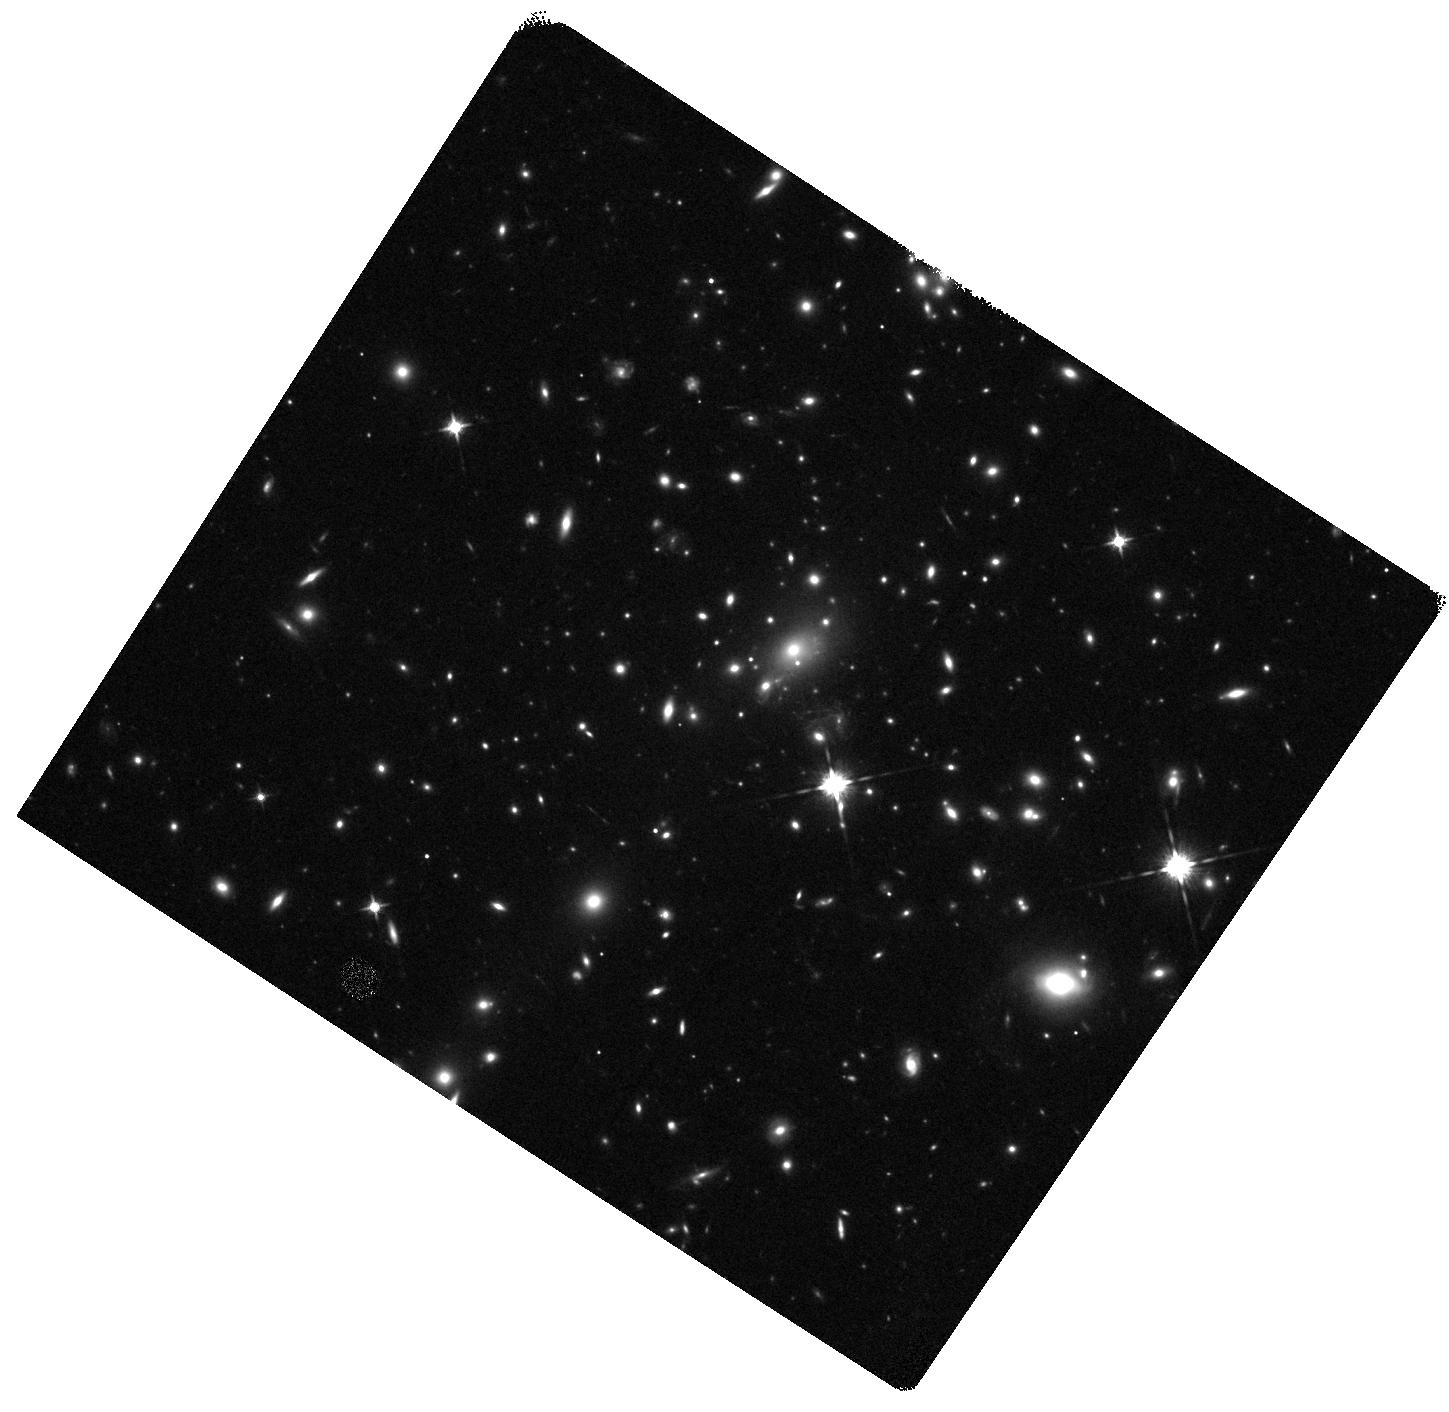
Target: CAUSTICCROSSINGCANDIDATE
Instrument: WFC3/IR
Filter: F125W
Exposure: 20 min
Observation ID: hst_14528_03_wfc3_ir_f125w_id4q03

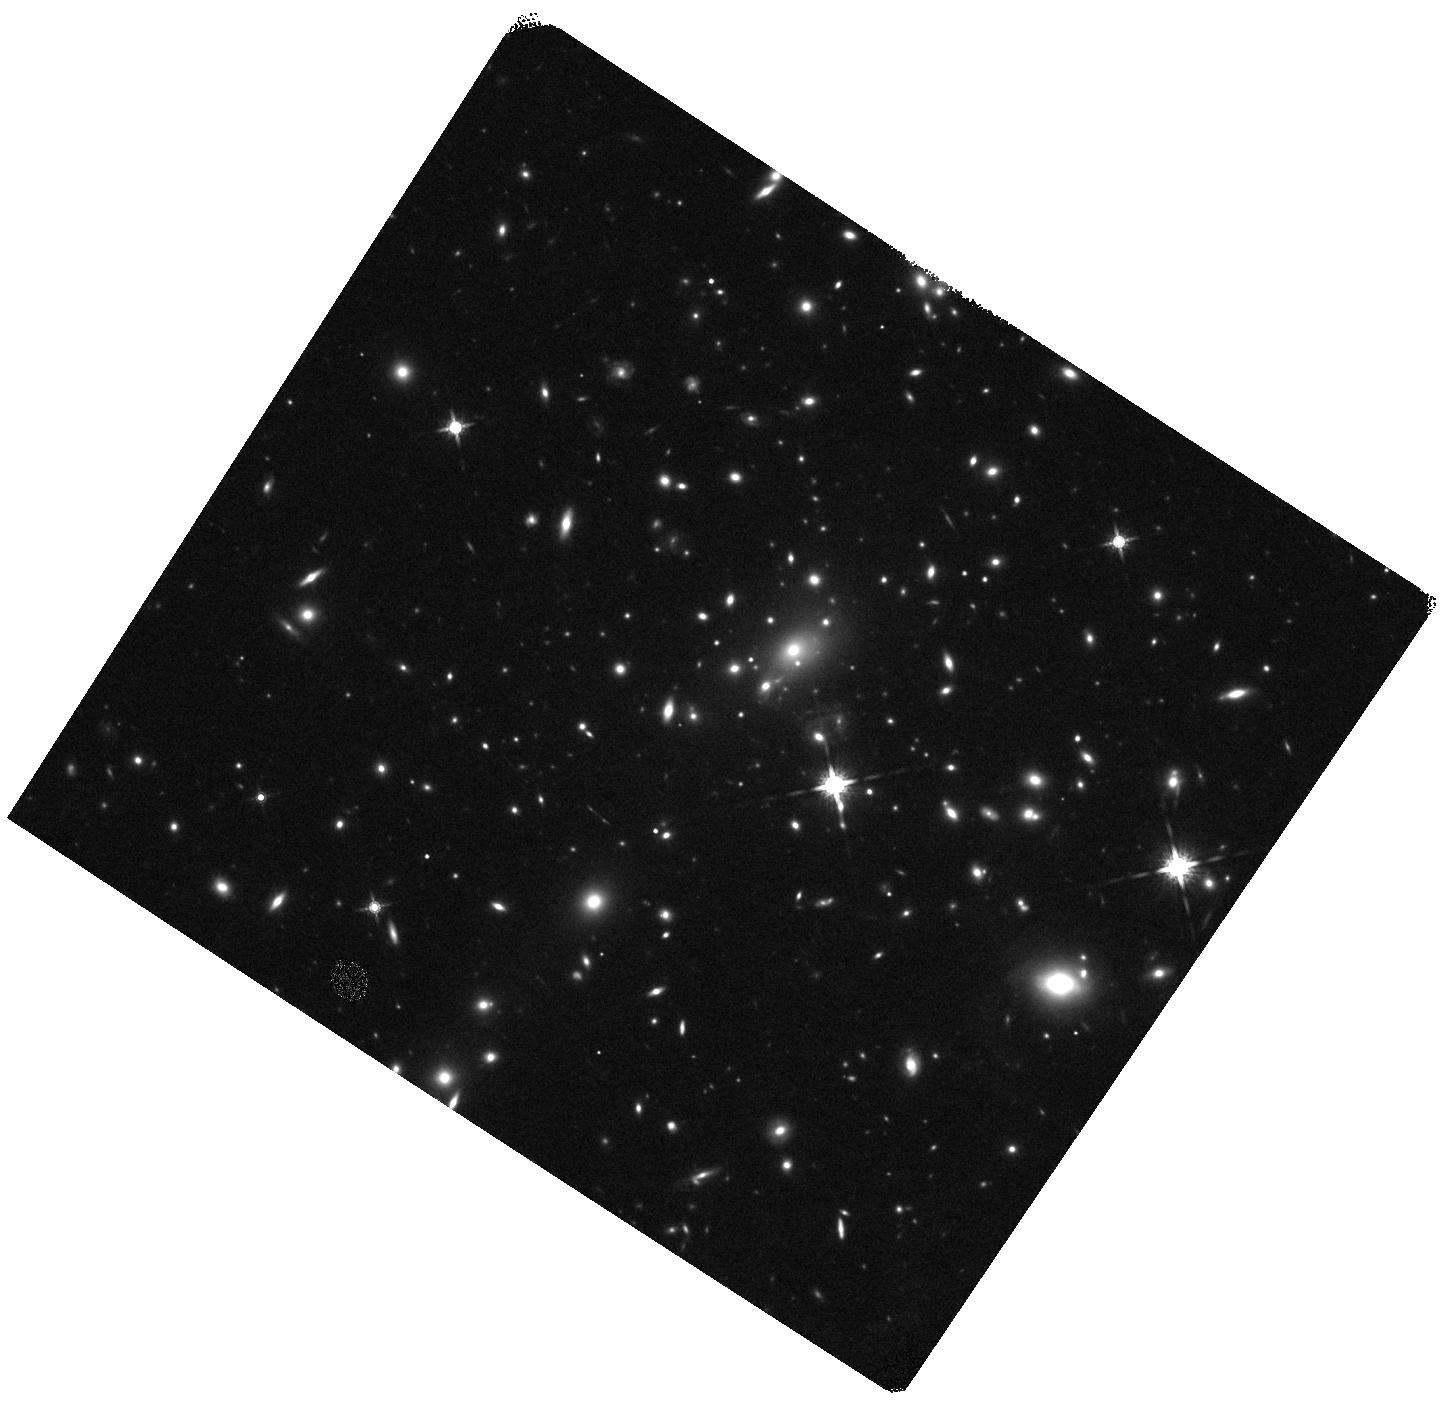
Target: CAUSTICCROSSINGCANDIDATE
Instrument: WFC3/IR
Filter: F160W
Exposure: 20 min
Observation ID: hst_14528_04_wfc3_ir_f160w_id4q04

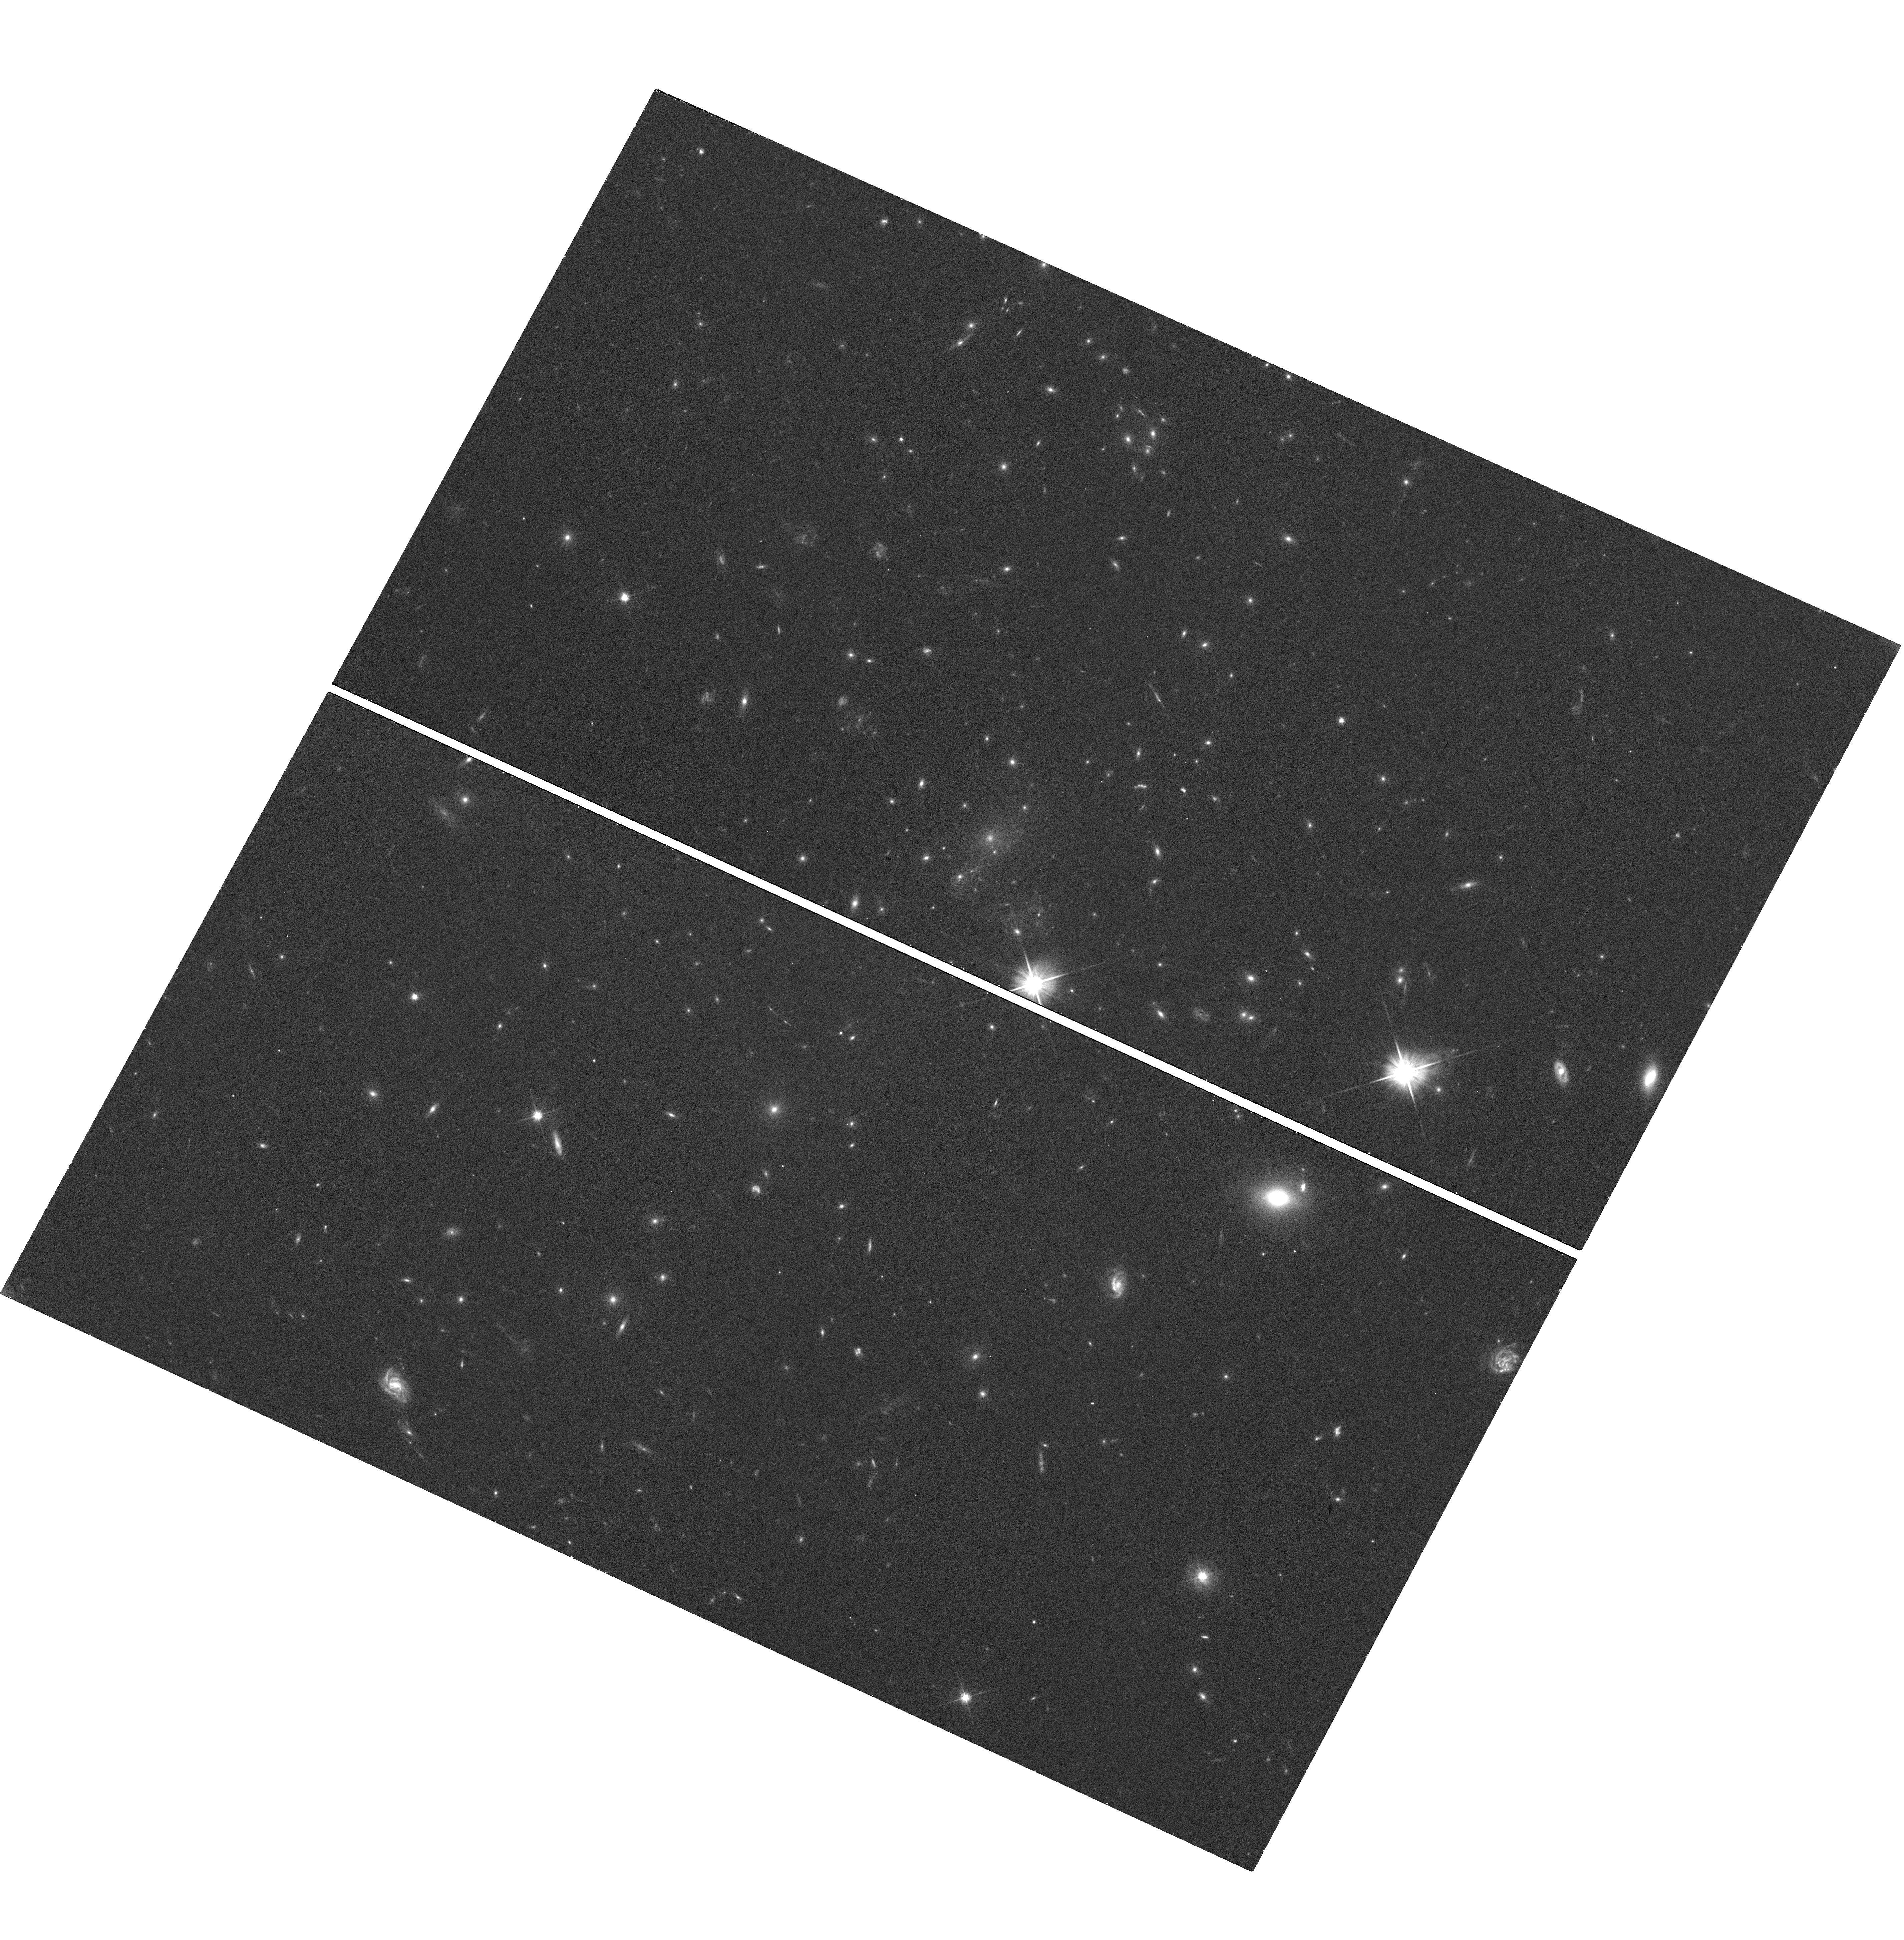
Target: CAUSTICCROSSINGCANDIDATE
Instrument: WFC3/UVIS
Filter: F606W
Exposure: 19 min
Observation ID: hst_14528_01_wfc3_uvis_f606w_id4q01

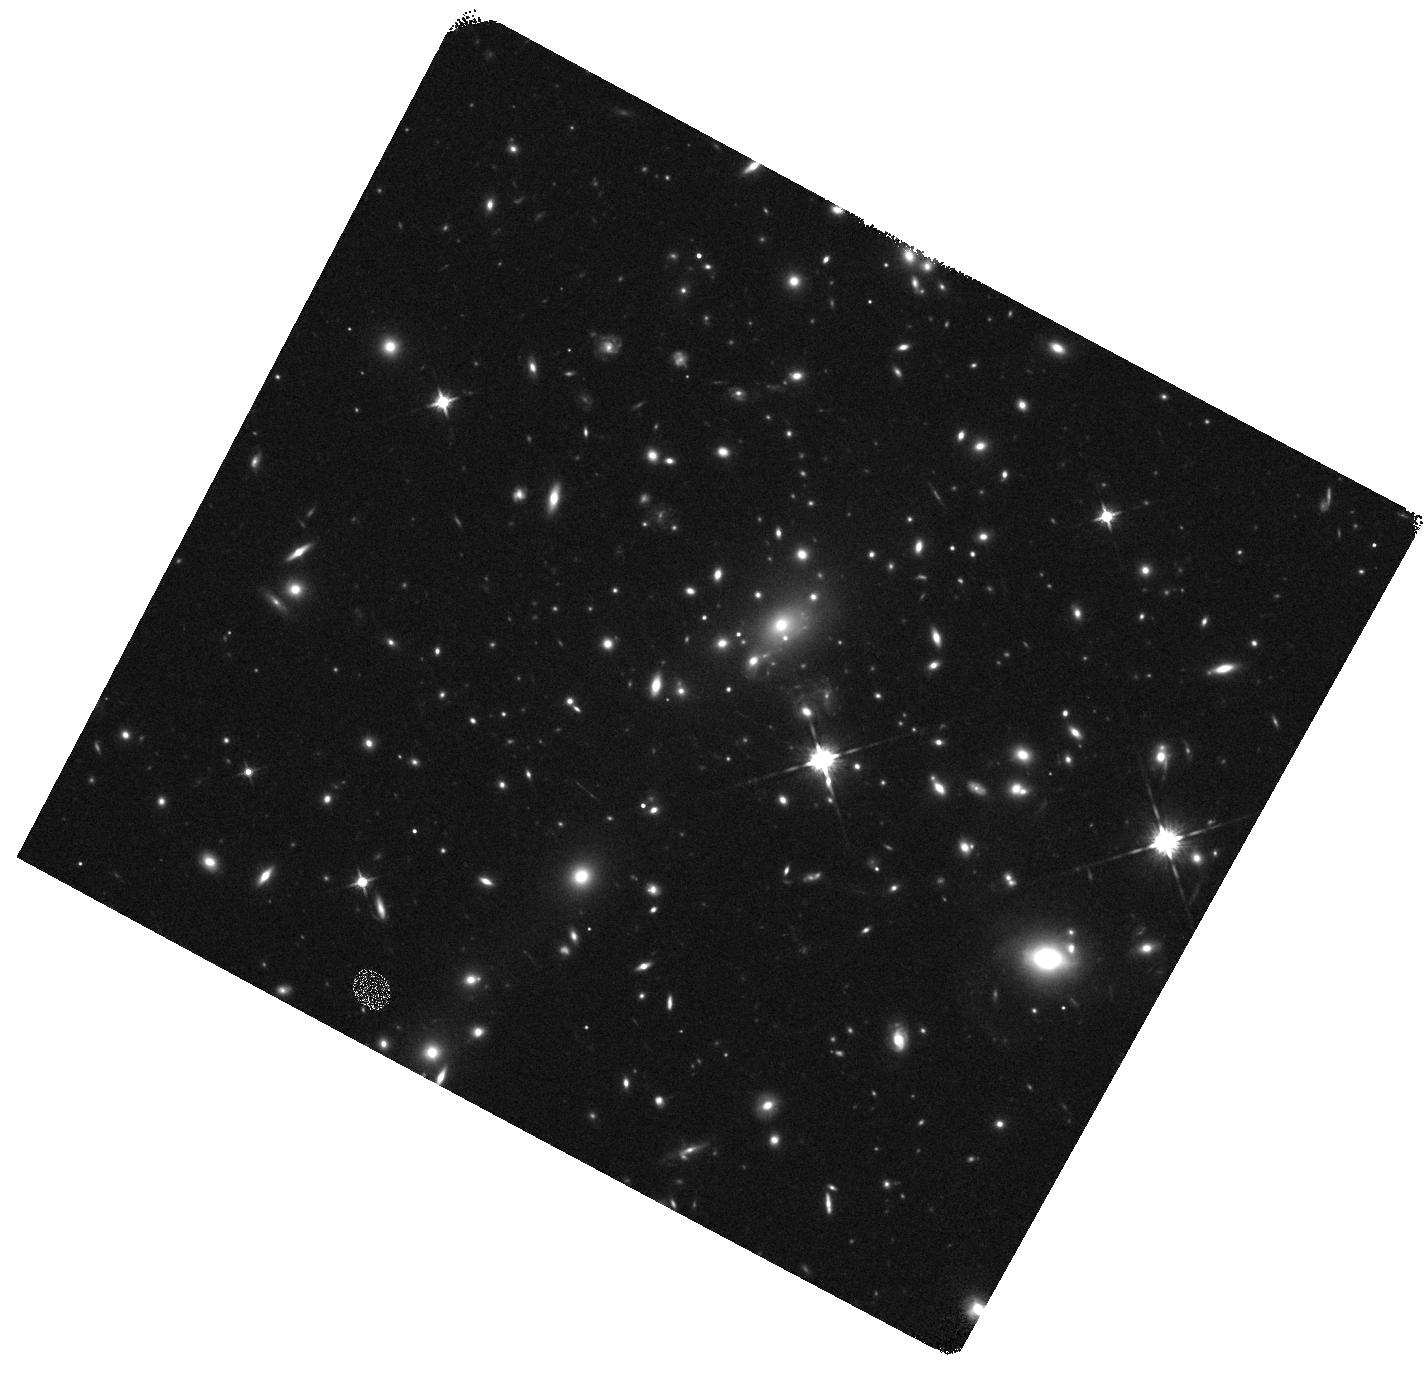
Target: CAUSTICCROSSINGCANDIDATE
Instrument: WFC3/IR
Filter: F125W
Exposure: 20 min
Observation ID: hst_14528_02_wfc3_ir_f125w_id4q02

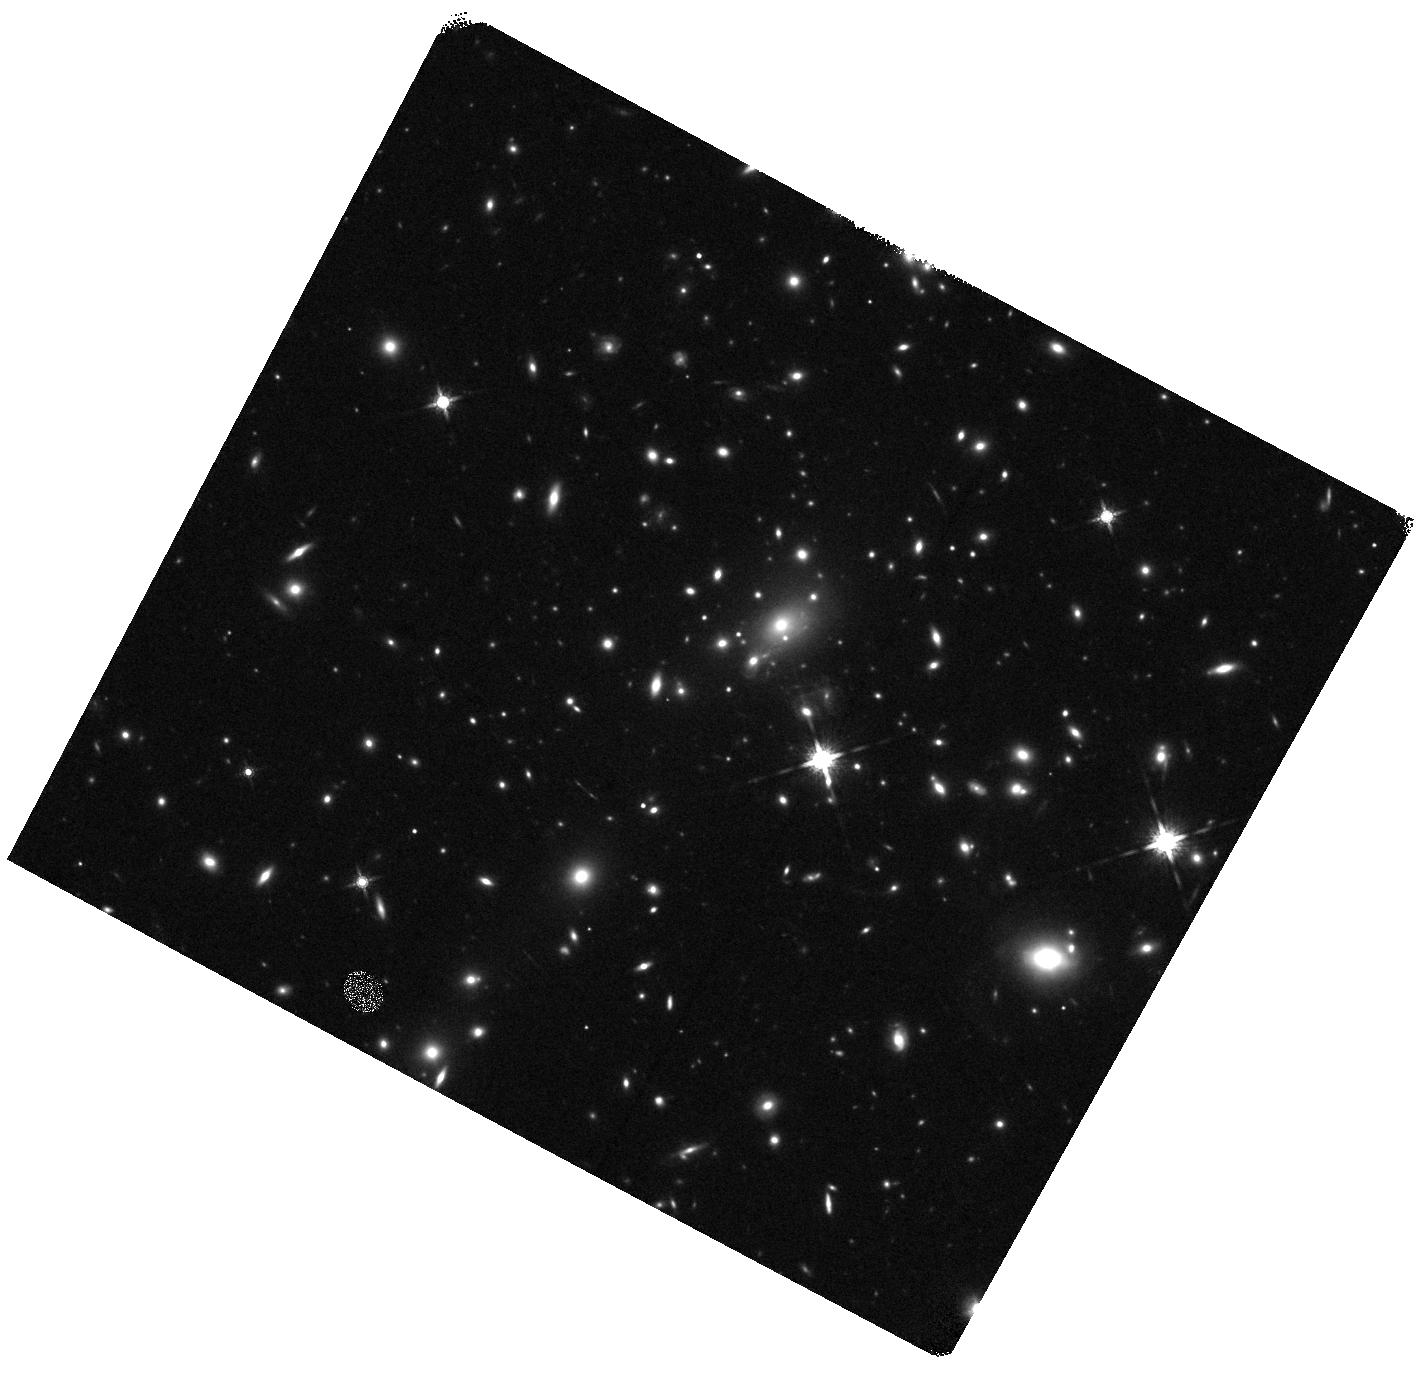
Target: CAUSTICCROSSINGCANDIDATE
Instrument: WFC3/IR
Filter: F160W
Exposure: 20 min
Observation ID: hst_14528_02_wfc3_ir_f160w_id4q02

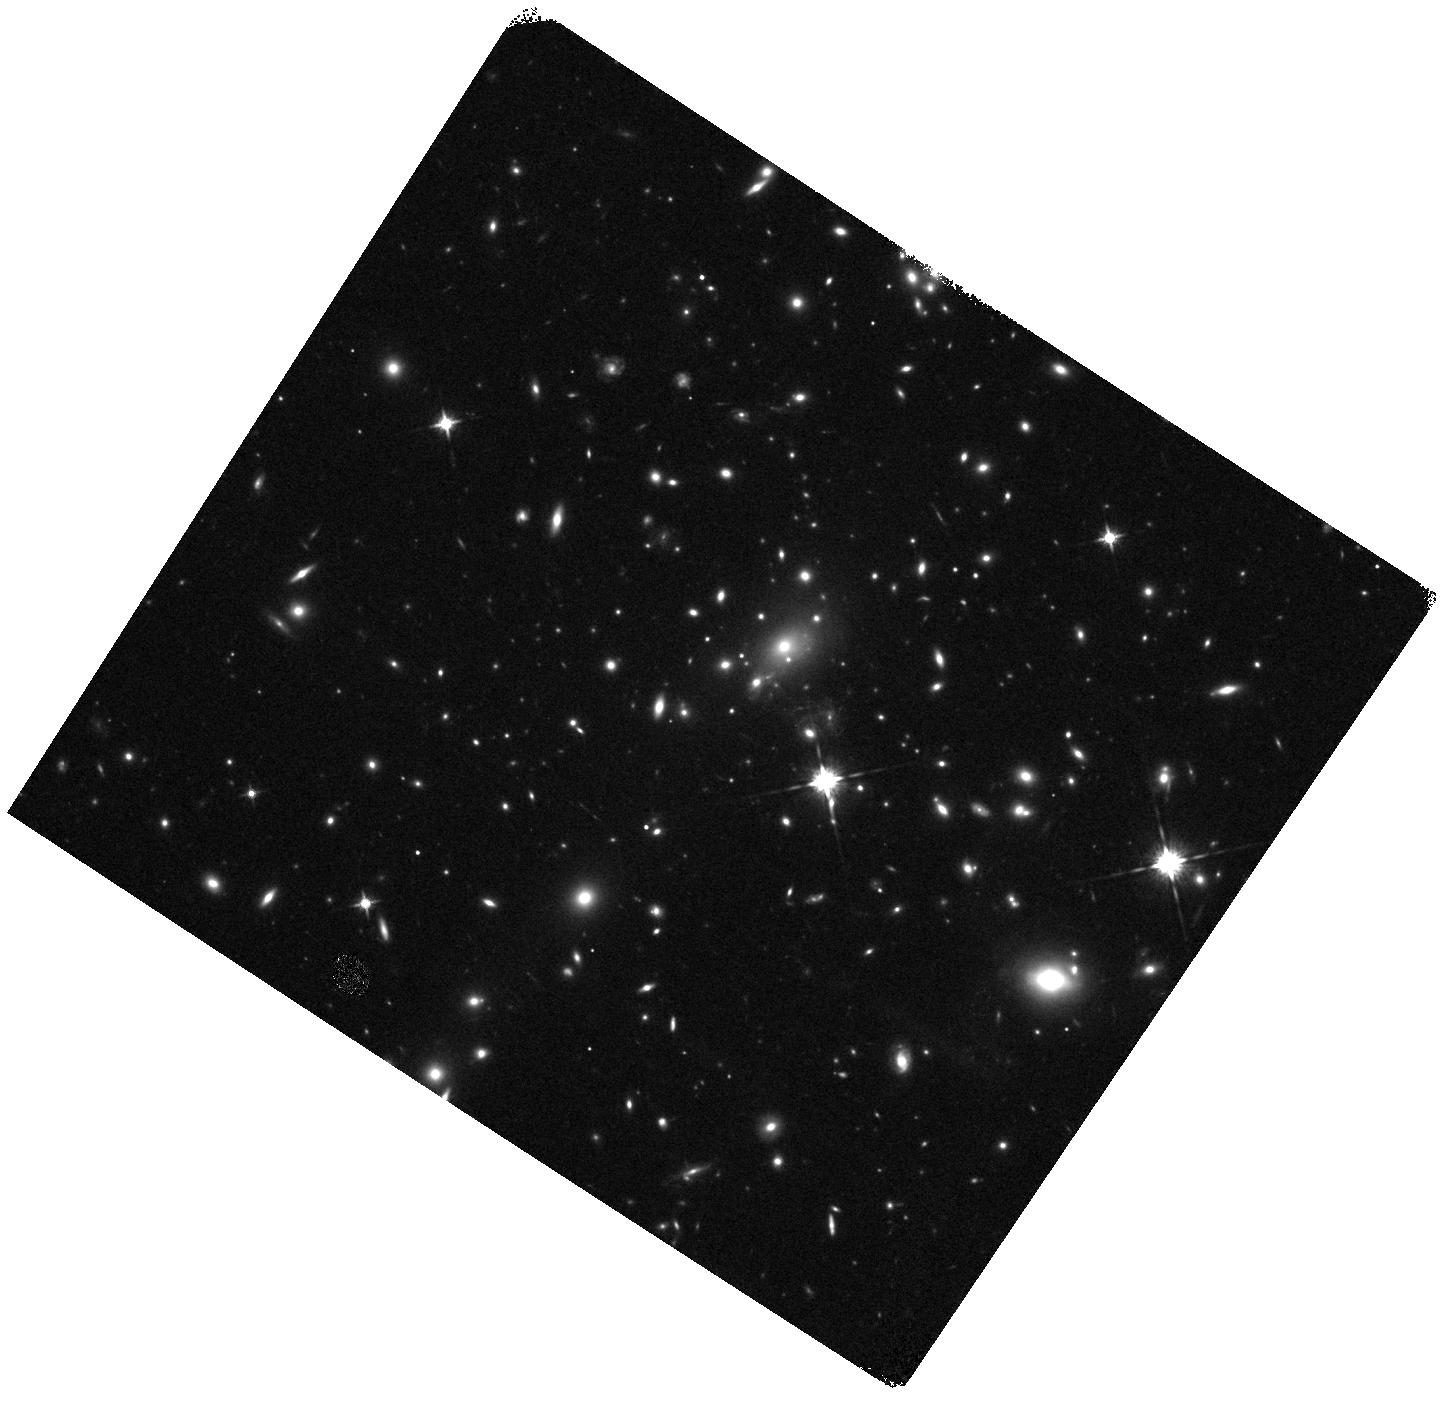
Target: CAUSTICCROSSINGCANDIDATE
Instrument: WFC3/IR
Filter: F125W
Exposure: 18 min
Observation ID: hst_14528_05_wfc3_ir_f125w_id4q05

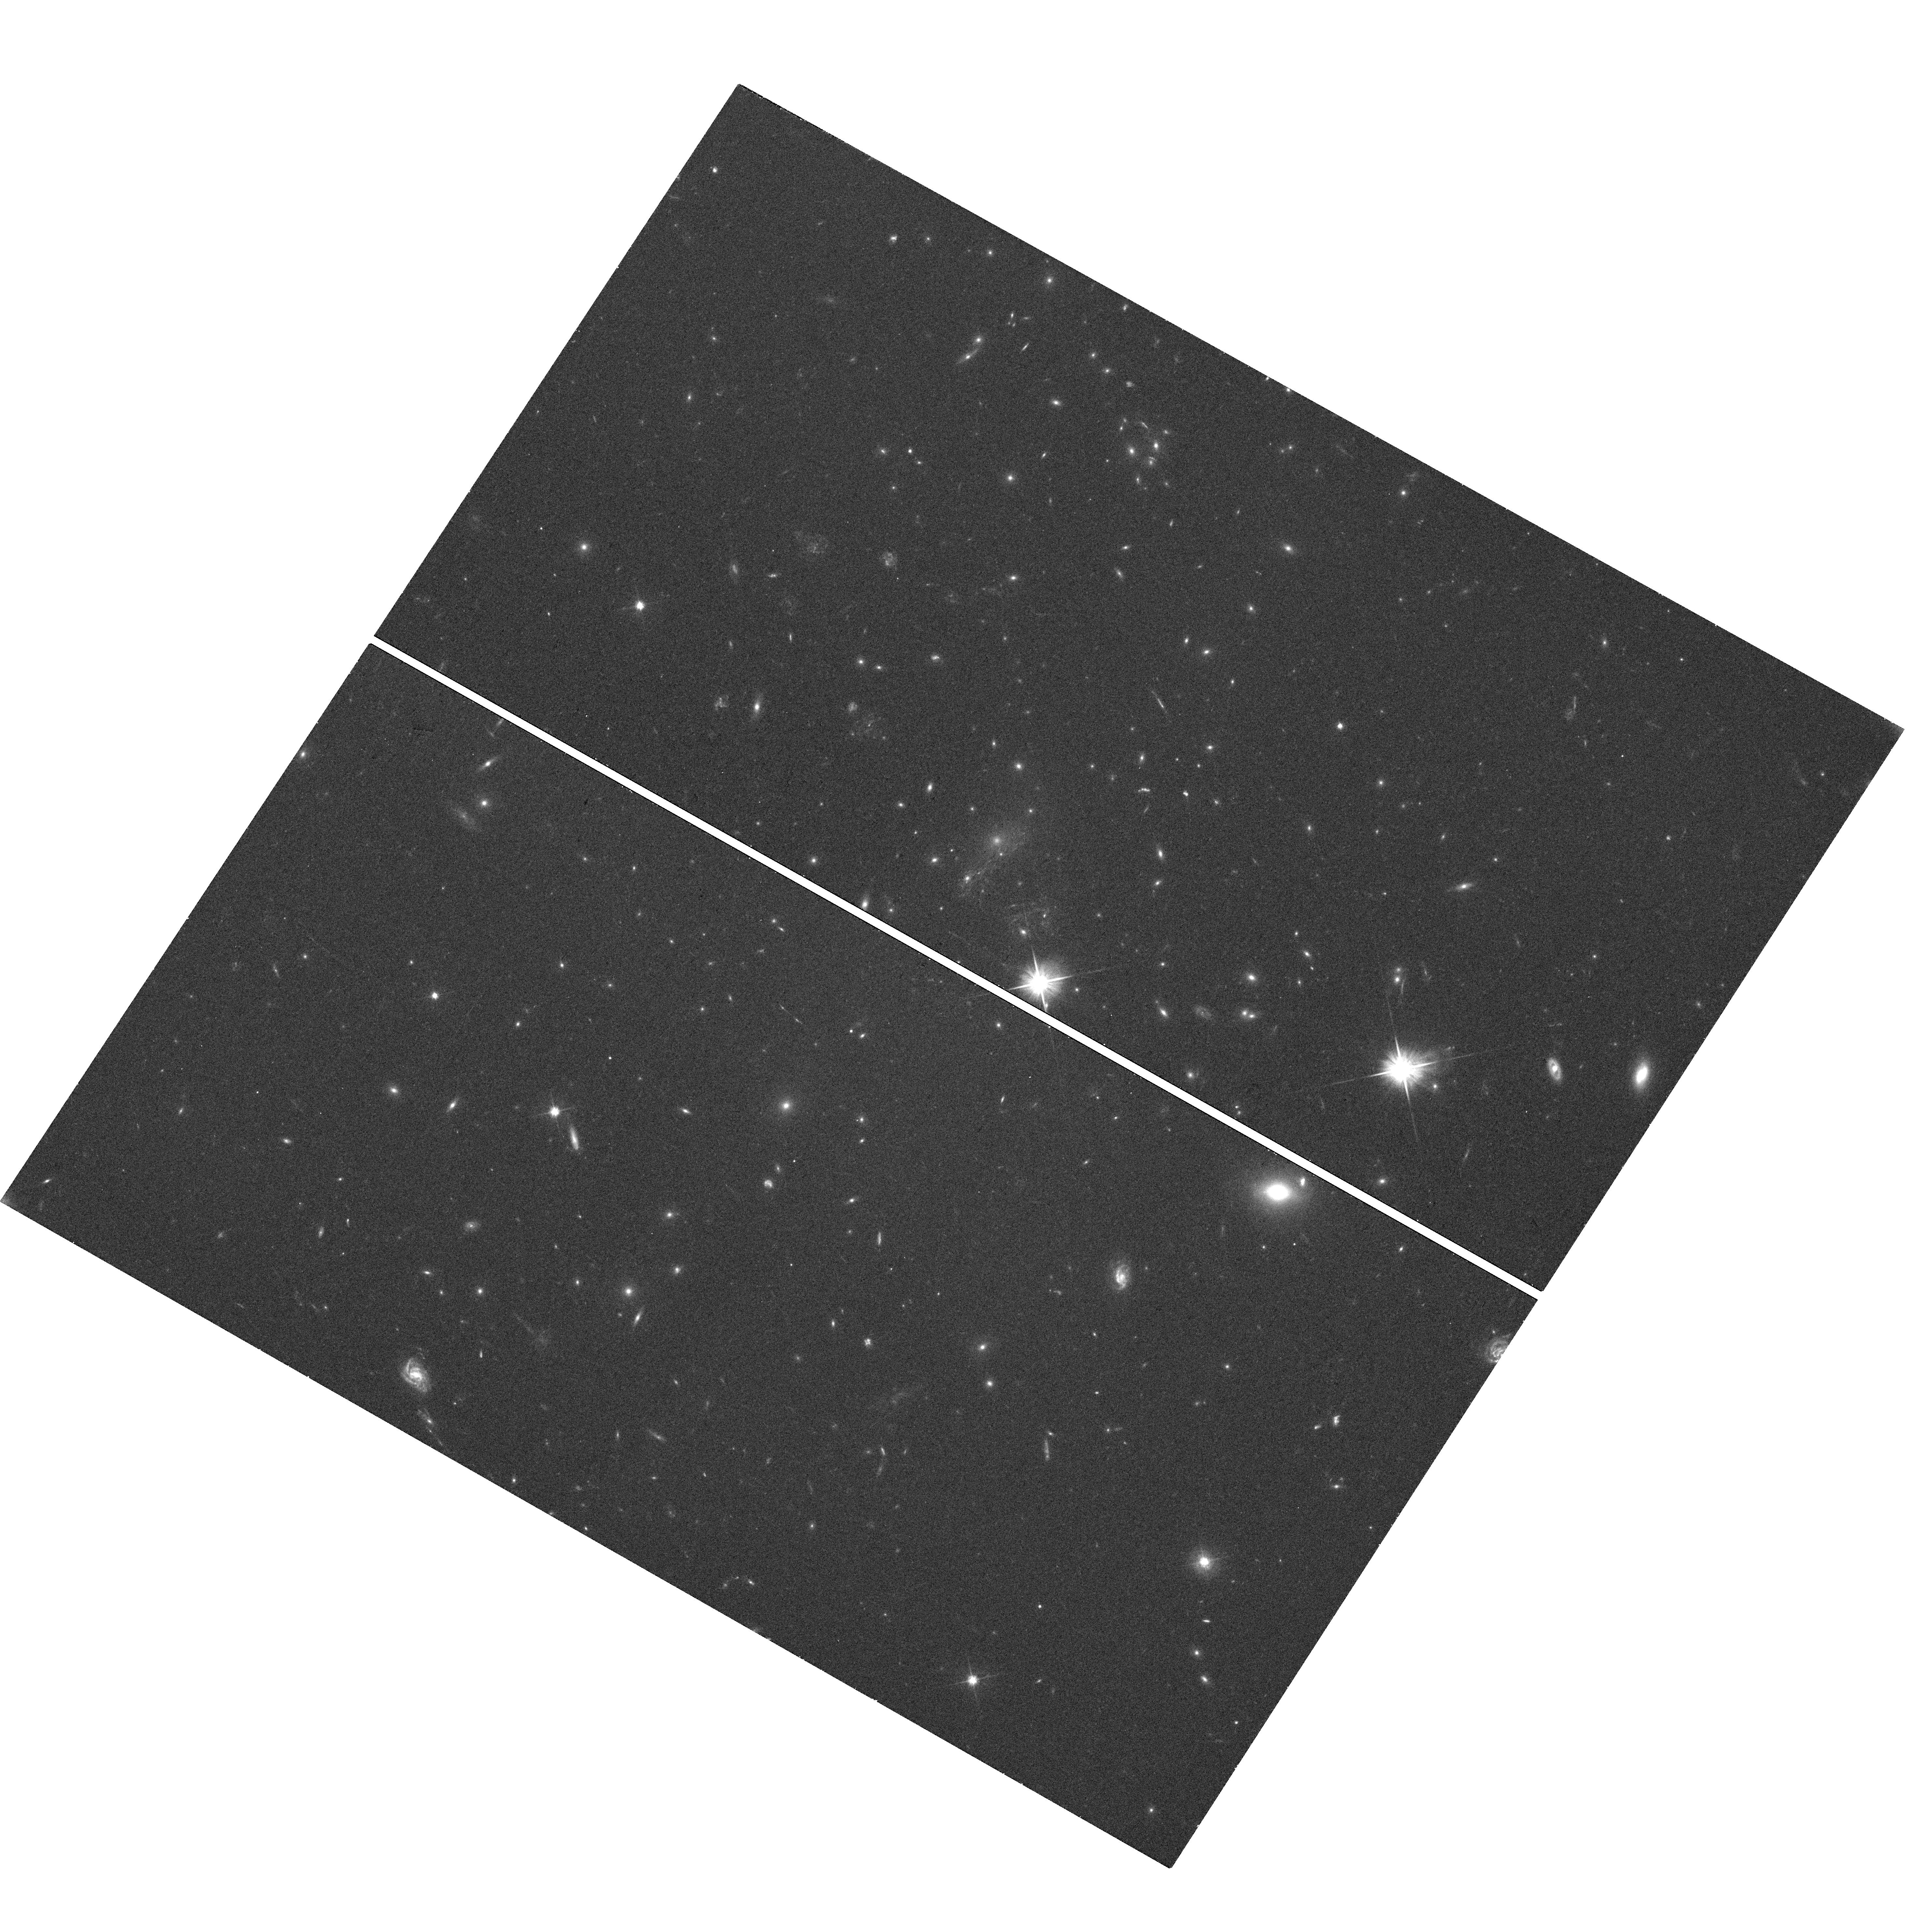
Target: CAUSTICCROSSINGCANDIDATE
Instrument: WFC3/UVIS
Filter: F606W
Exposure: 19 min
Observation ID: hst_14528_05_wfc3_uvis_f606w_id4q05

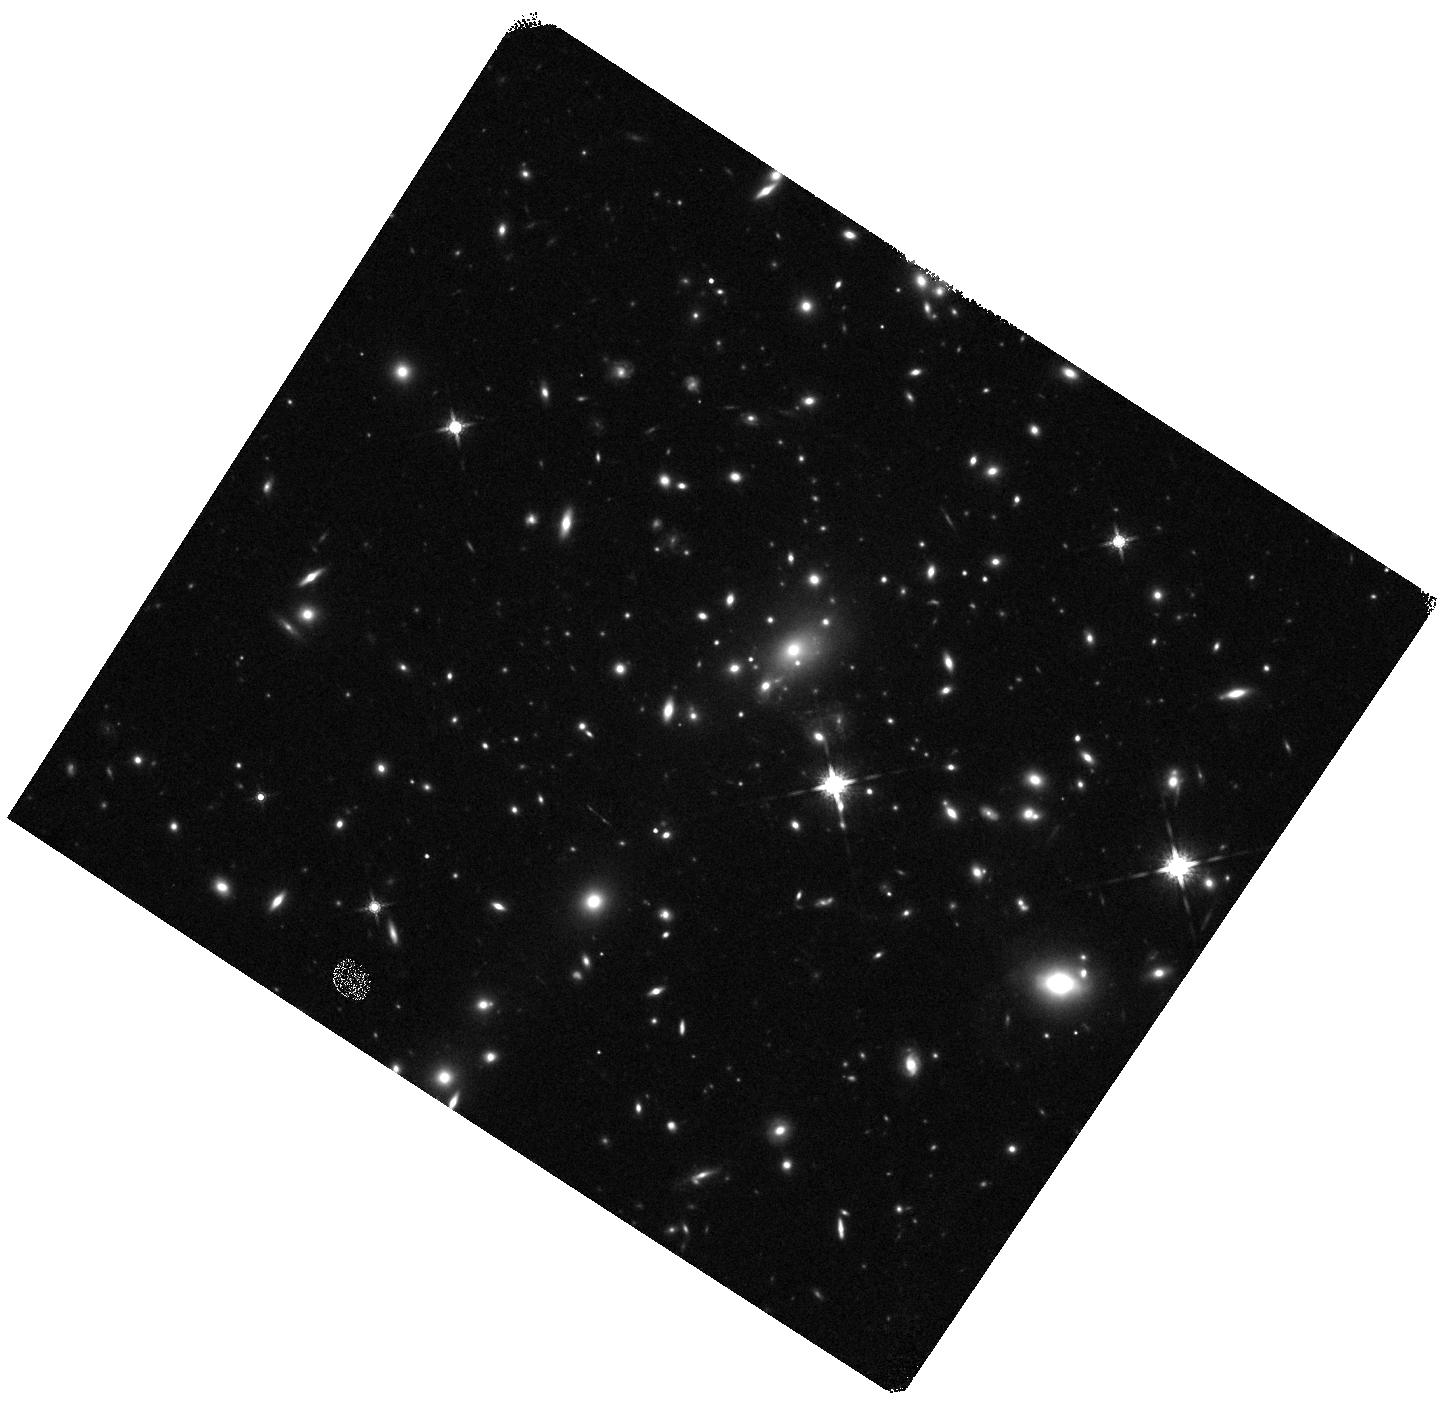
Target: CAUSTICCROSSINGCANDIDATE
Instrument: WFC3/IR
Filter: F160W
Exposure: 20 min
Observation ID: hst_14528_03_wfc3_ir_f160w_id4q03

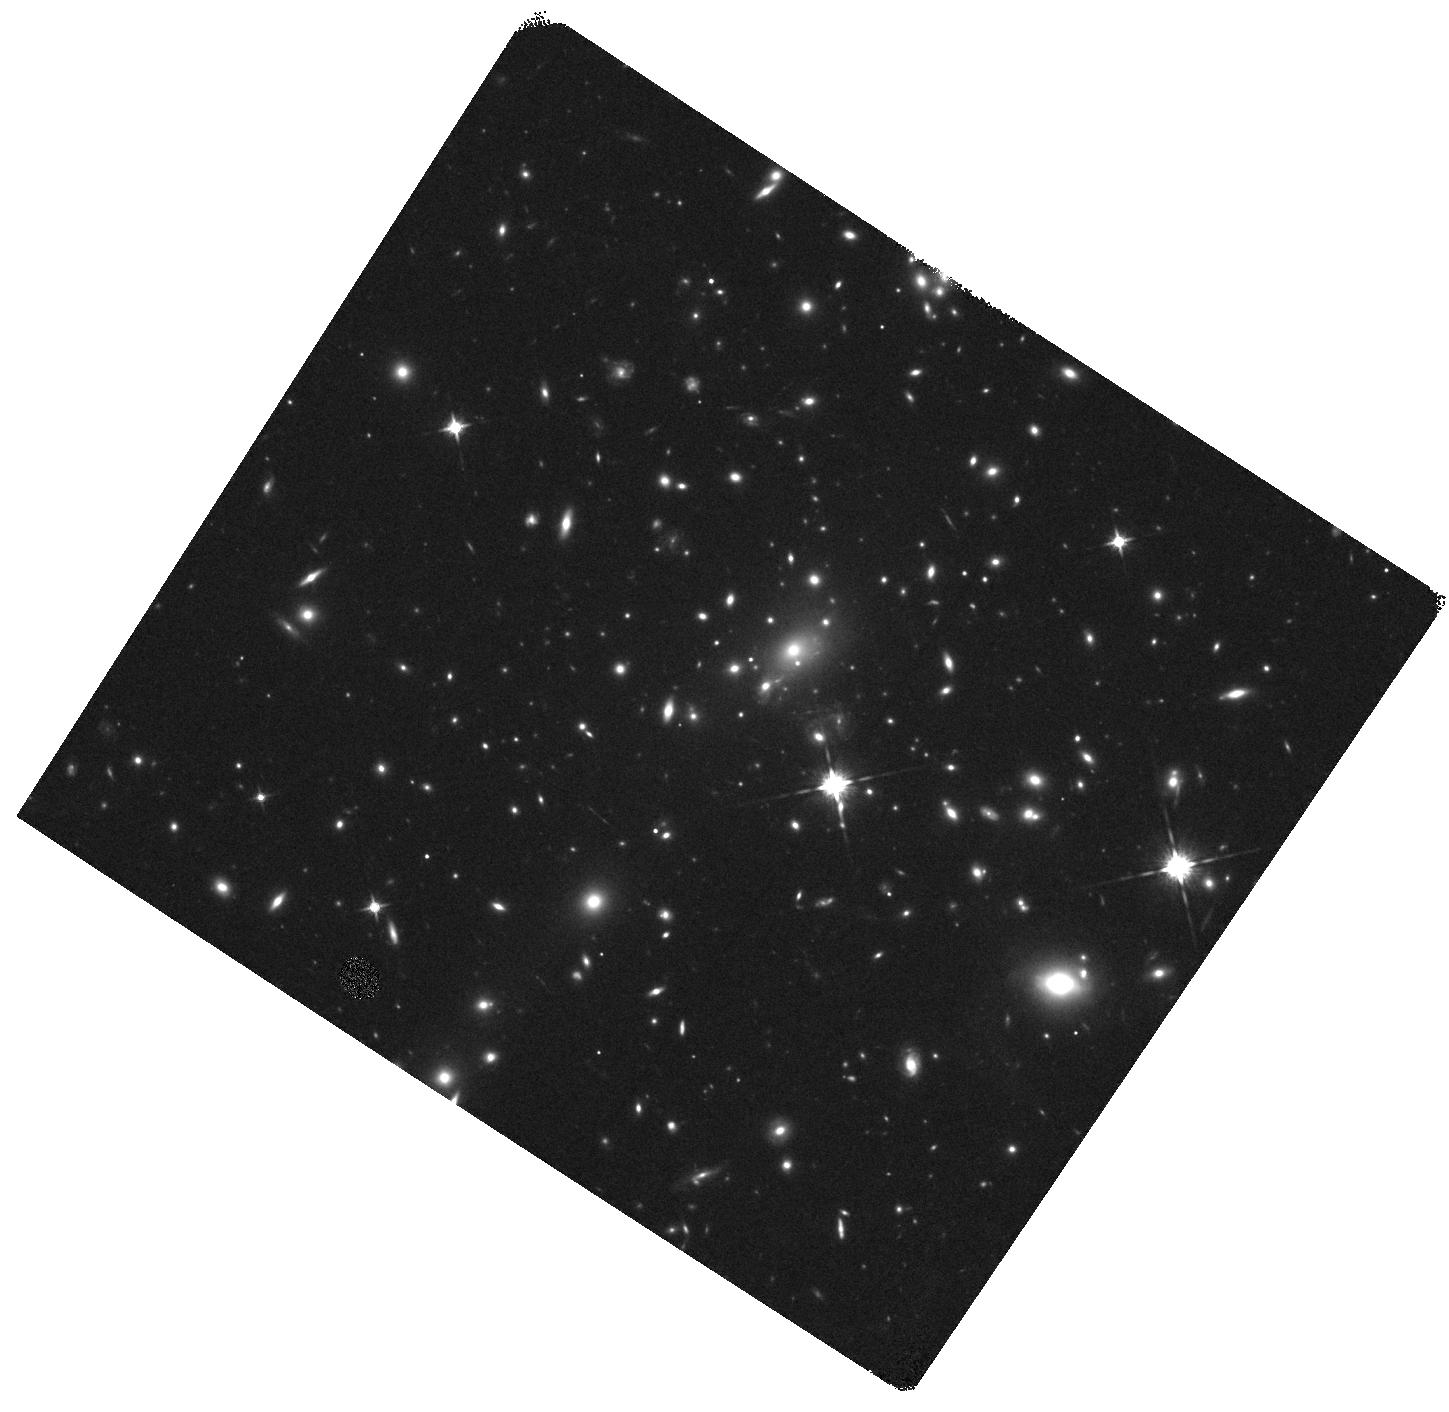
Target: CAUSTICCROSSINGCANDIDATE
Instrument: WFC3/IR
Filter: F125W
Exposure: 20 min
Observation ID: hst_14528_04_wfc3_ir_f125w_id4q04

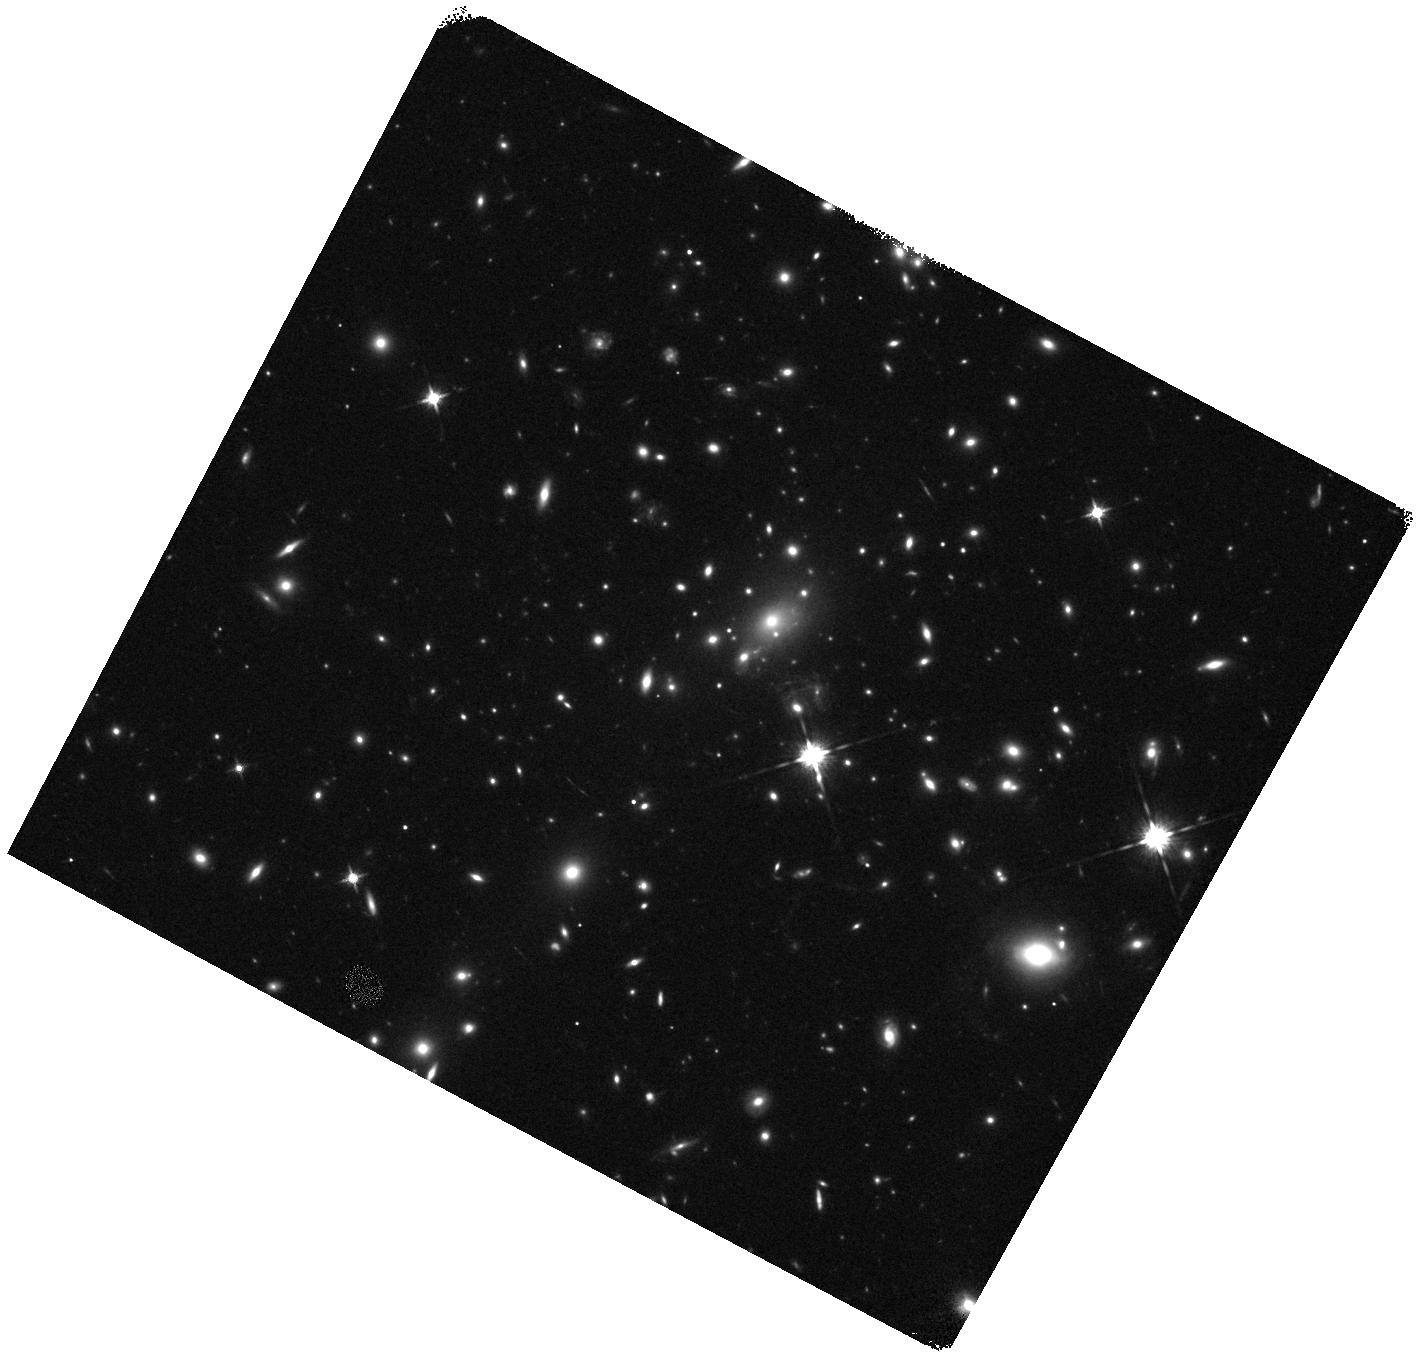
Target: CAUSTICCROSSINGCANDIDATE
Instrument: WFC3/IR
Filter: F125W
Exposure: 18 min
Observation ID: hst_14528_01_wfc3_ir_f125w_id4q01

Caustic Crossing of a Strongly Lensed Massive Star (PI: Kelly, Patrick)

During a WFC3-IR visit to the MACS J1149 galaxy-cluster field in late April, we discovered a new transient approximately 5 arcseconds from the reappearance of SN Refsdal. The new object lies at the intersection of a star-forming arm of the host-galaxy of SN Refsdal at redshift z=1.49 and the critical curve of the galaxy cluster (<0.1 arcsec). Applying orbits from the RefsdalRedux program, we now have a light curve spanning several months which shows a sustained rise followed by multiple abrupt (< 2 days) changes in flux of ~1 magnitude. To determine the nature of the lensed source, we acquired optical imaging with the FrontierSN program and the rest-frame UV-through-optical spectral energy distribution is consistent with that of a B supergiant star with a pronounced Balmer break at redshift z=1.49. We have concluded that the object is likely the first example of a star observed crossing a cluster caustic and is probably magnified by a factor of hundreds of thousands to more than a million. We propose observations which will explain the origin of the strong fluctuations in the transient's light curve, and constrain the composition of dark matter as well as the population of stars and planets in the intracluster medium.